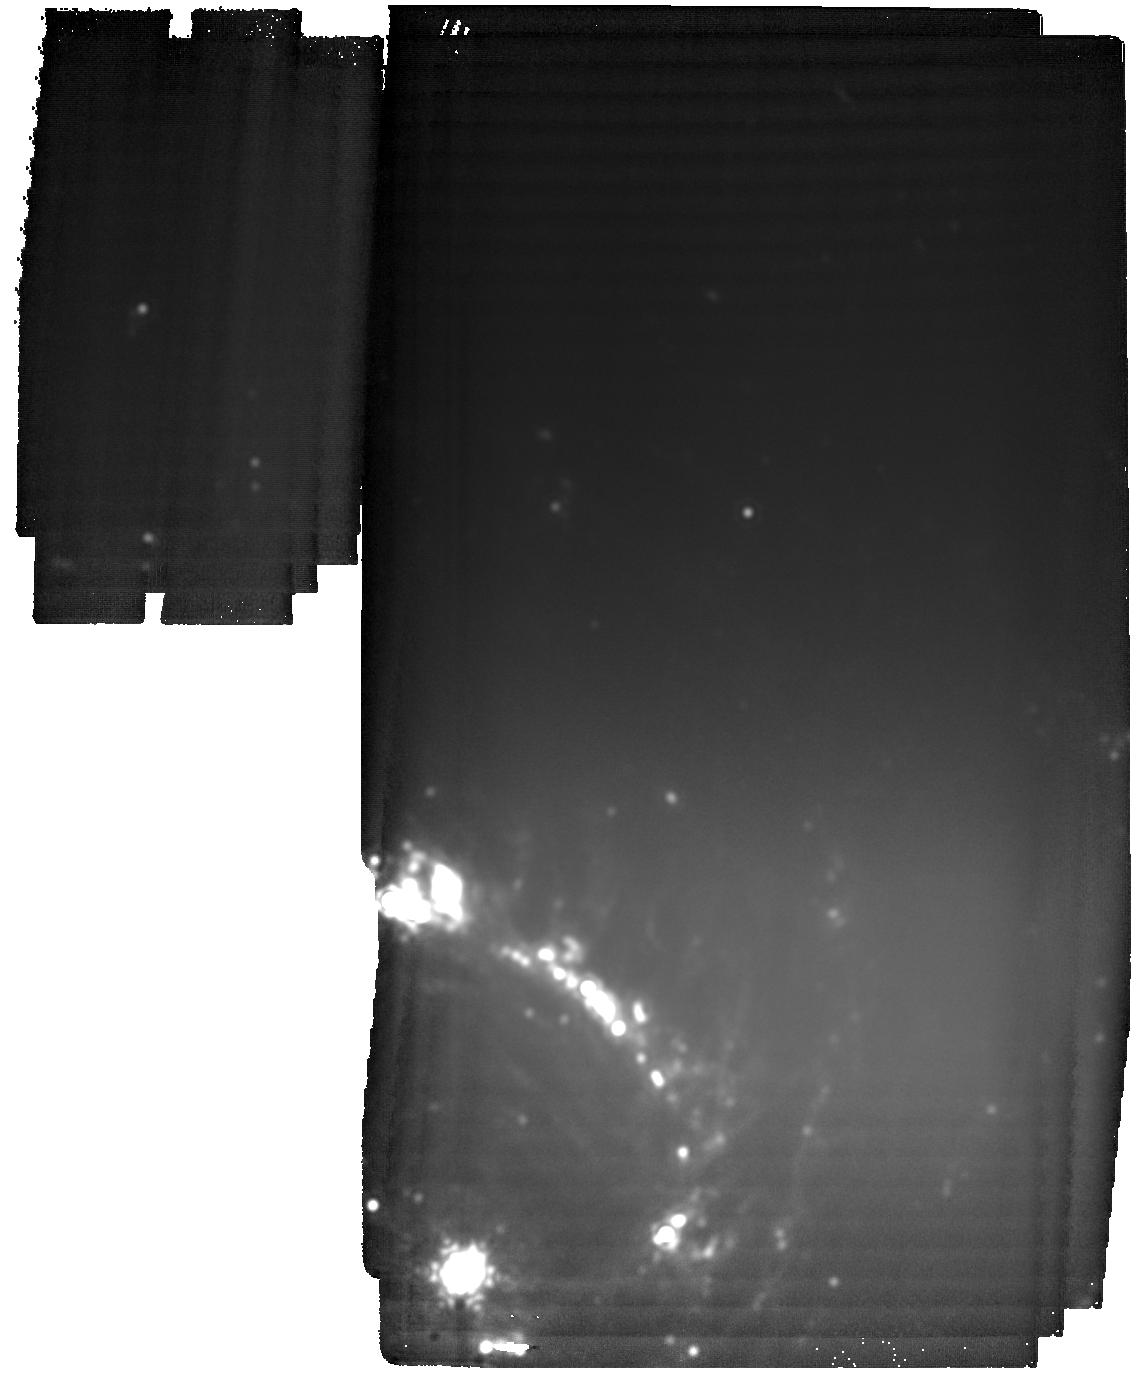
Target: SN2021aefx. Instrument: MIRI. Filter: F2550W. Exposure: 3.4 h. Observation ID: jw06023-o005_t001_miri_f2550w

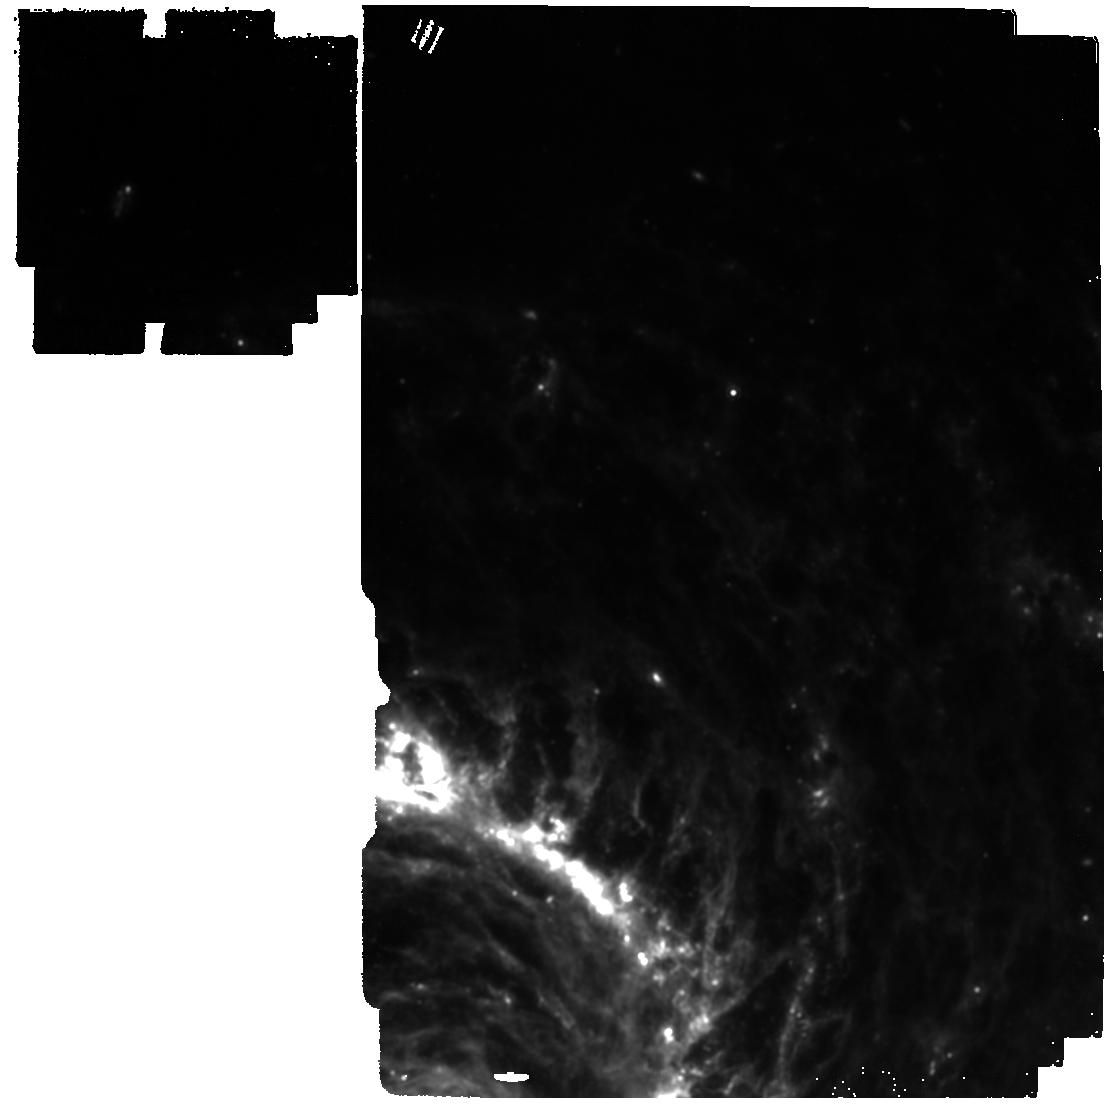
Target: SN2021aefx. Instrument: MIRI. Filter: F1280W. Exposure: 47 min. Observation ID: jw06023-o005_t001_miri_f1280w

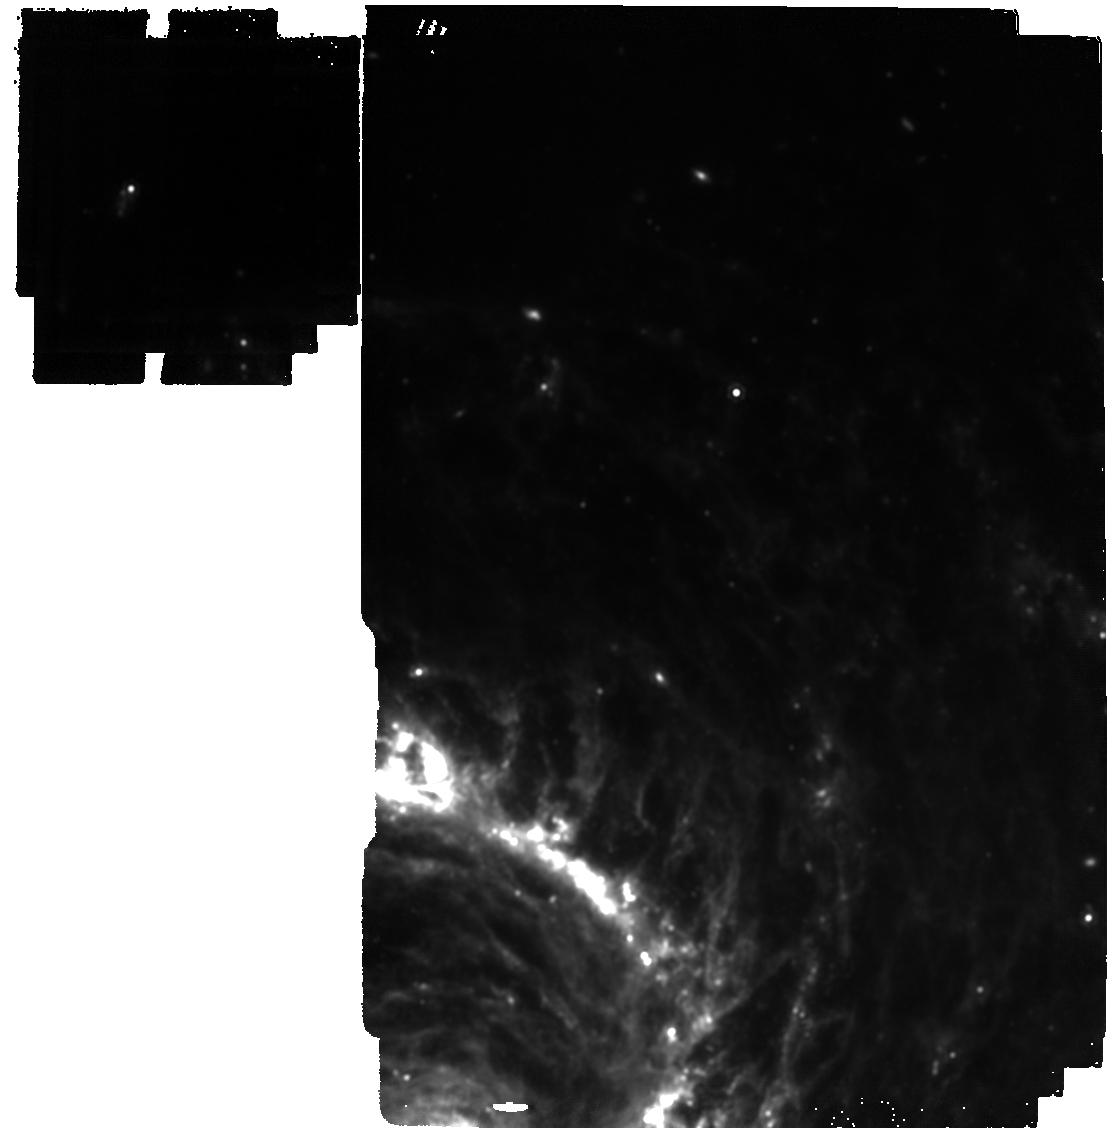
Target: SN2021aefx. Instrument: MIRI. Filter: F1500W. Exposure: 1.3 h. Observation ID: jw06023-o005_t001_miri_f1500w

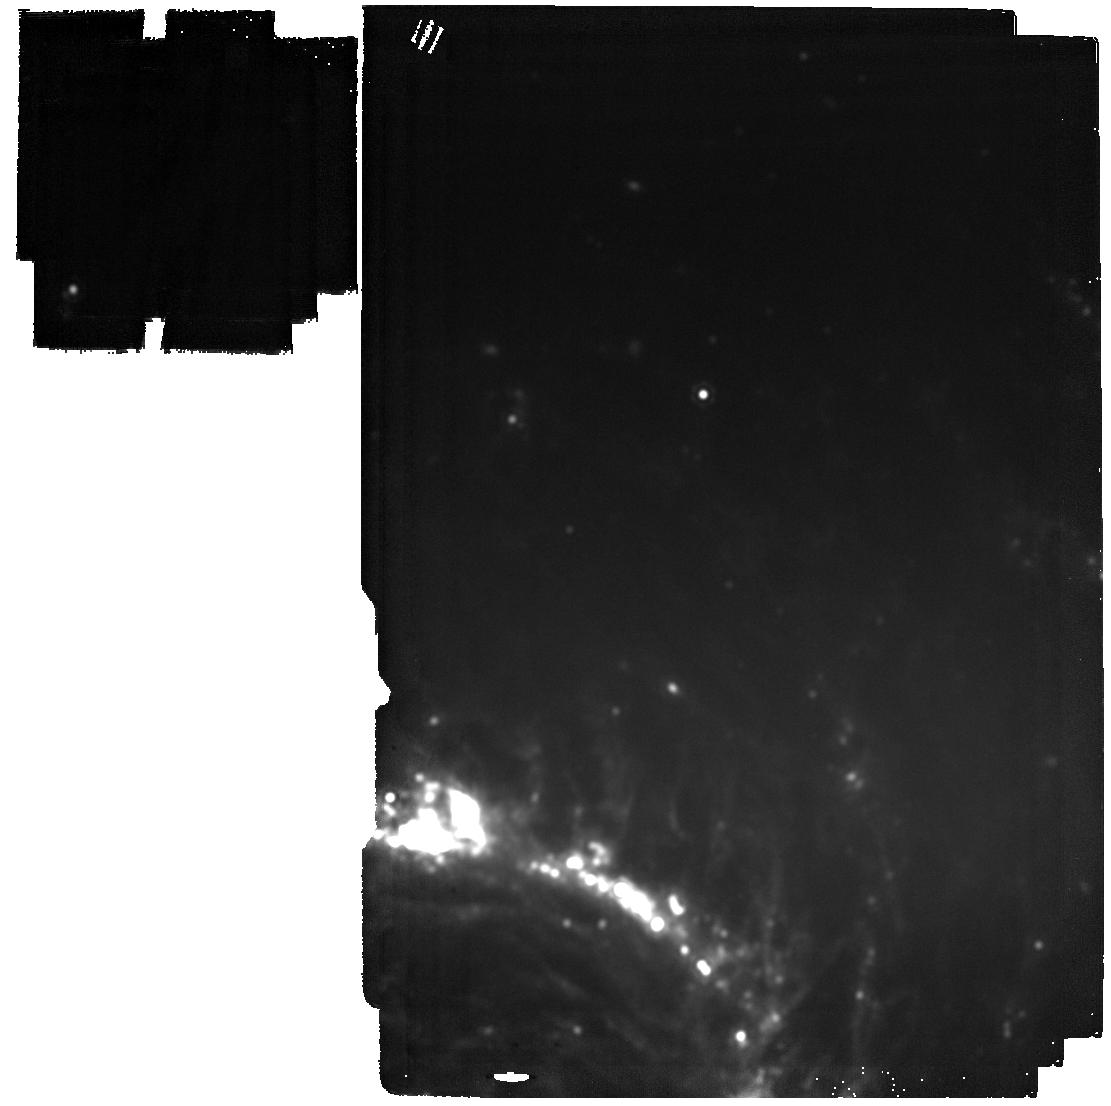
Target: SN2021aefx. Instrument: MIRI. Filter: F2100W. Exposure: 15 min. Observation ID: jw06023-o001_t001_miri_f2100w

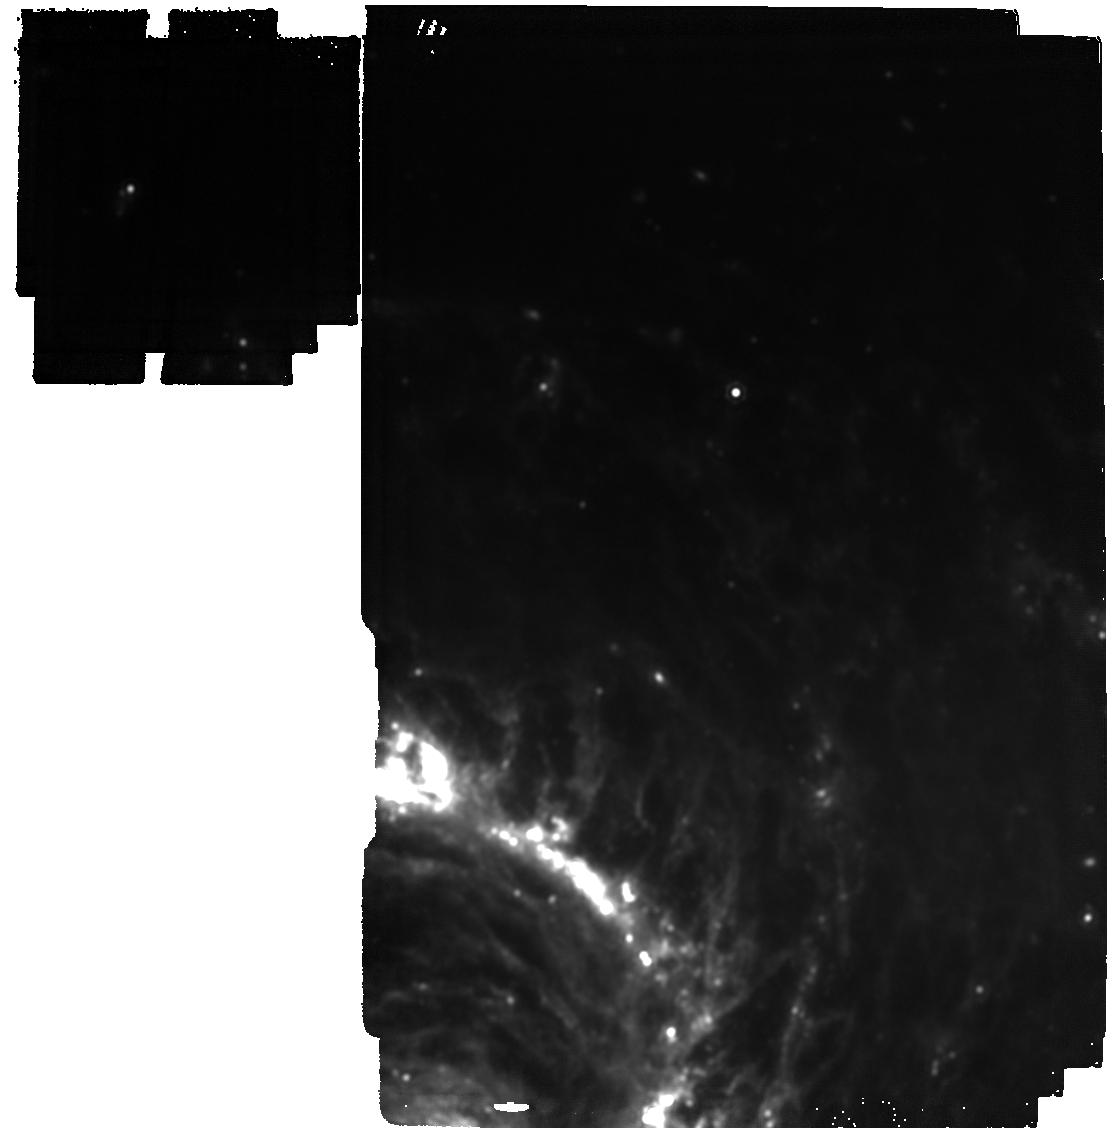
Target: SN2021aefx. Instrument: MIRI. Filter: F1800W. Exposure: 57 min. Observation ID: jw06023-o005_t001_miri_f1800w

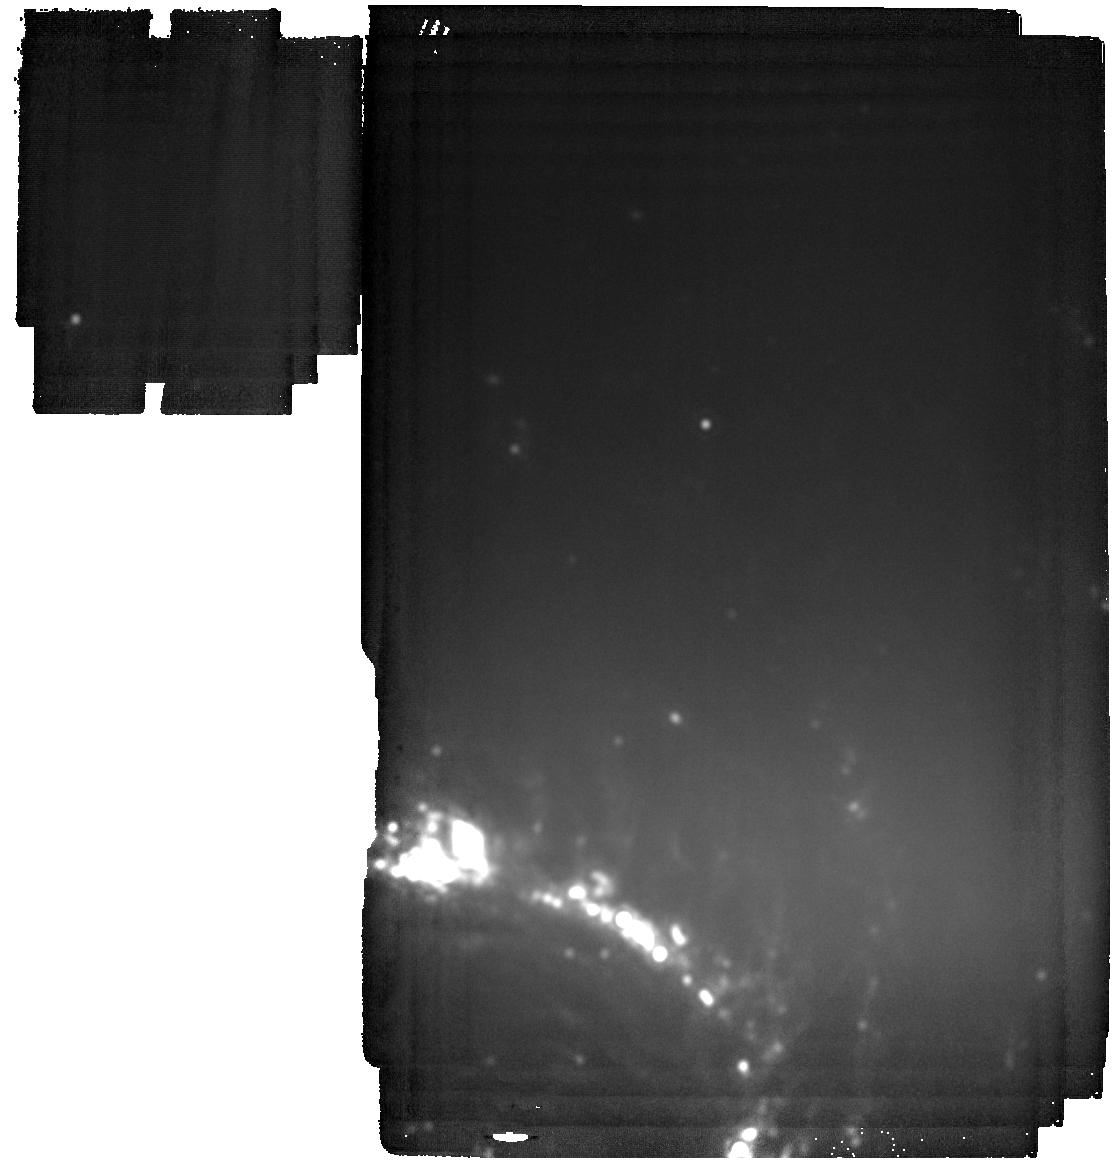
Target: SN2021aefx. Instrument: MIRI. Filter: F2550W. Exposure: 44 min. Observation ID: jw06023-o001_t001_miri_f2550w

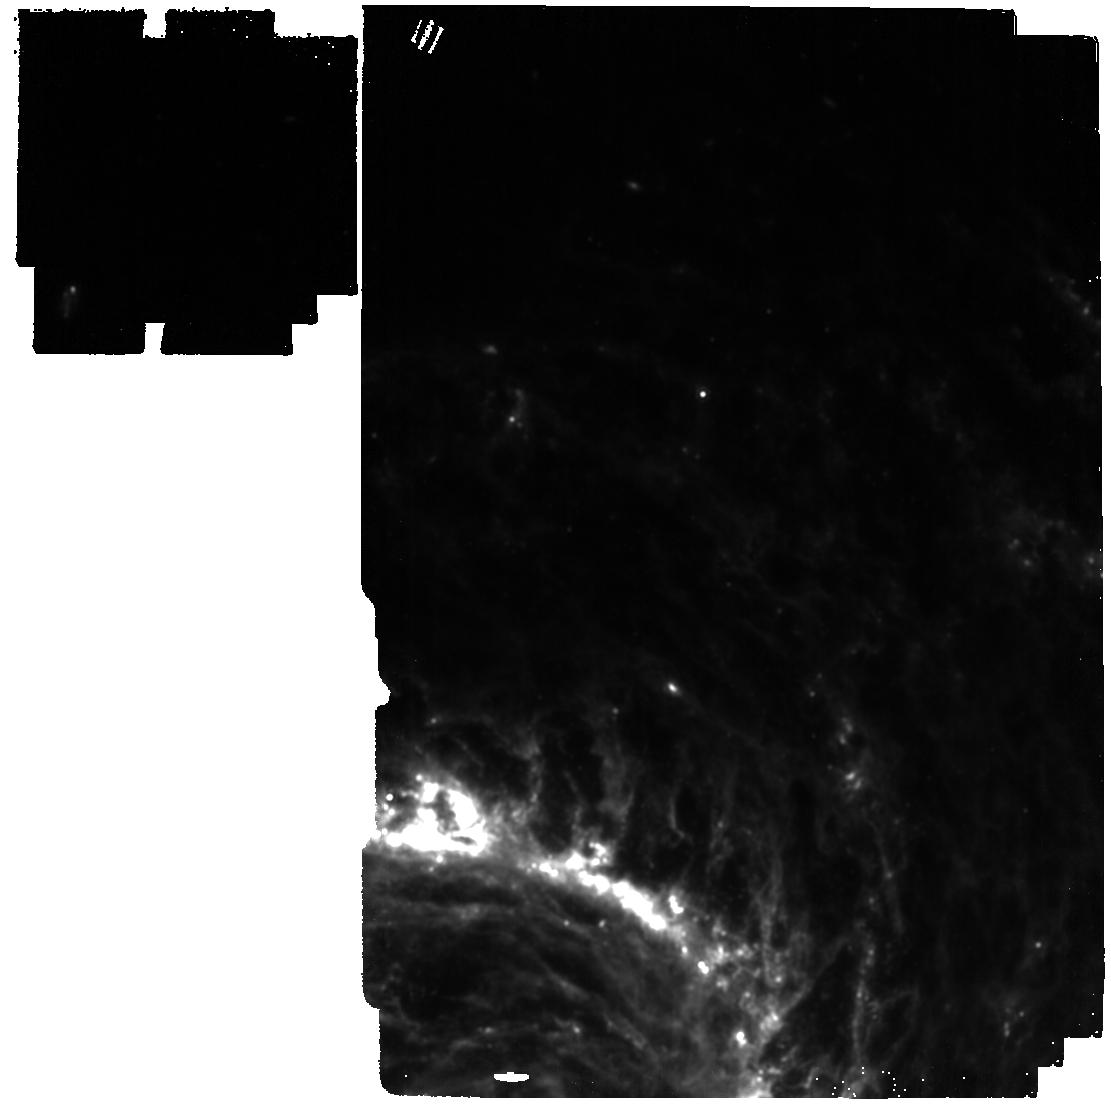
Target: SN2021aefx. Instrument: MIRI. Filter: F1280W. Exposure: 15 min. Observation ID: jw06023-o001_t001_miri_f1280w

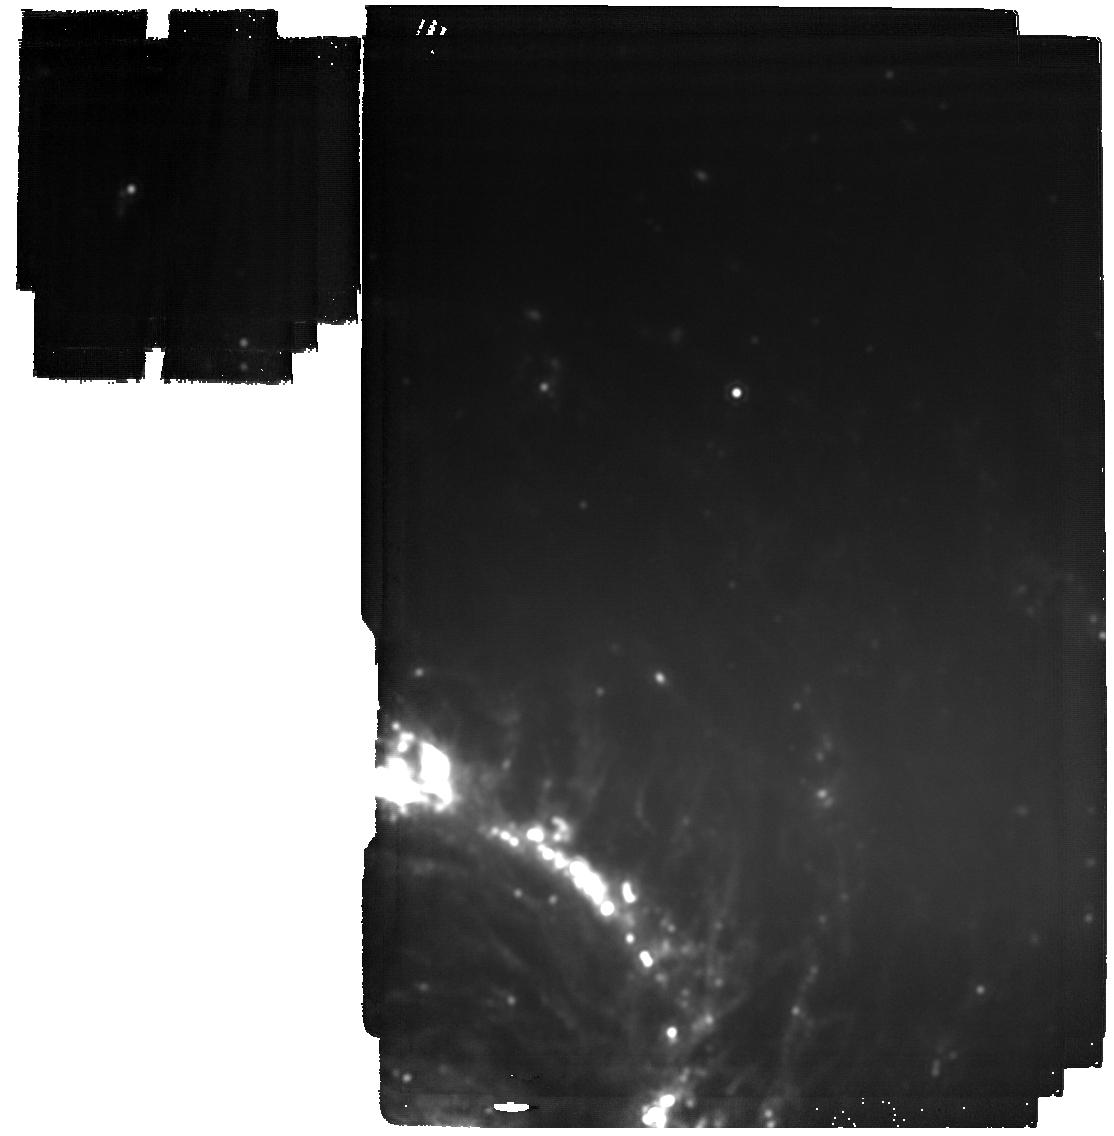
Target: SN2021aefx. Instrument: MIRI. Filter: F2100W. Exposure: 57 min. Observation ID: jw06023-o005_t001_miri_f2100w

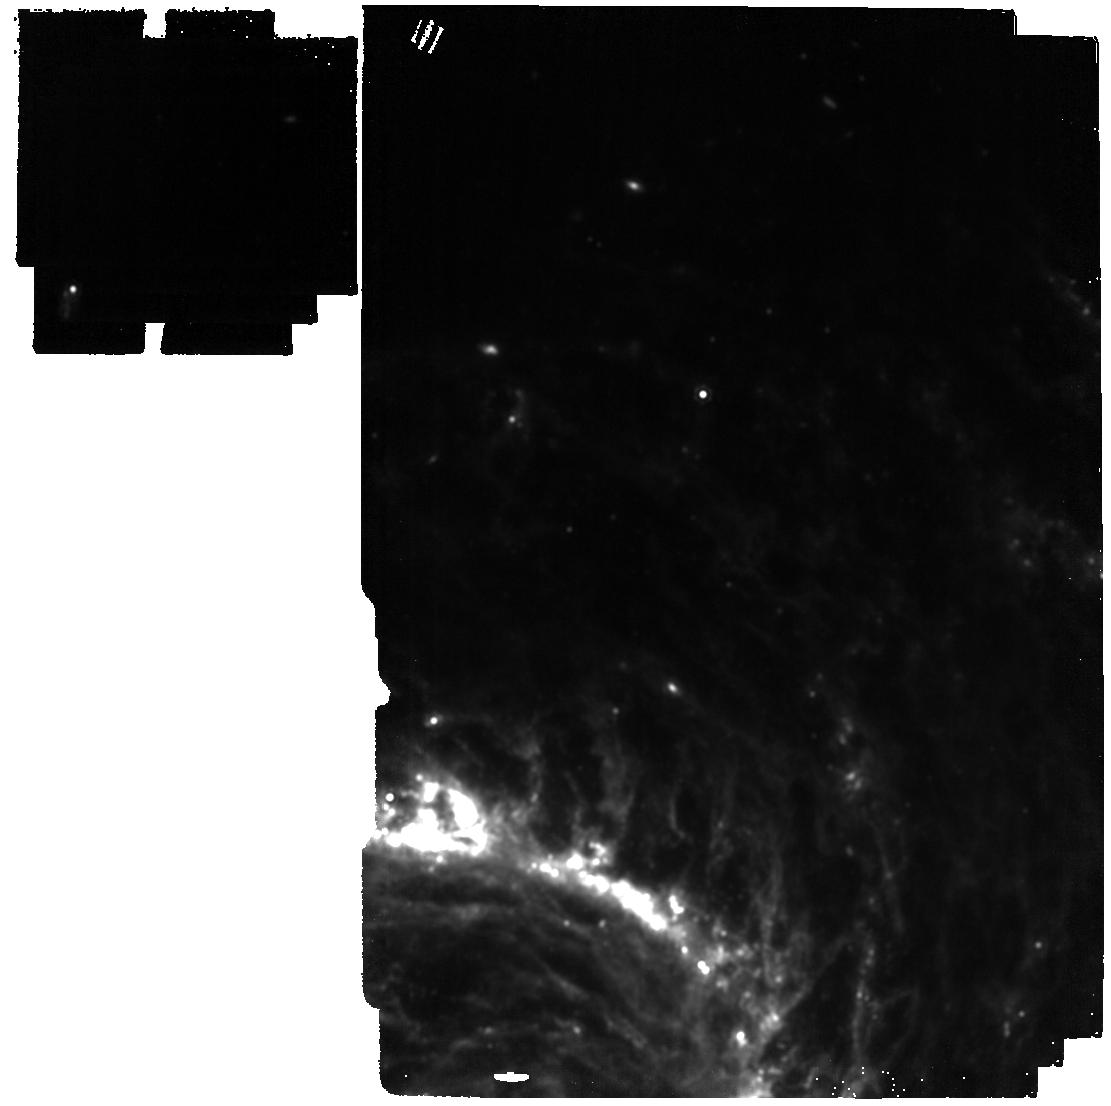
Target: SN2021aefx. Instrument: MIRI. Filter: F1500W. Exposure: 15 min. Observation ID: jw06023-o001_t001_miri_f1500w

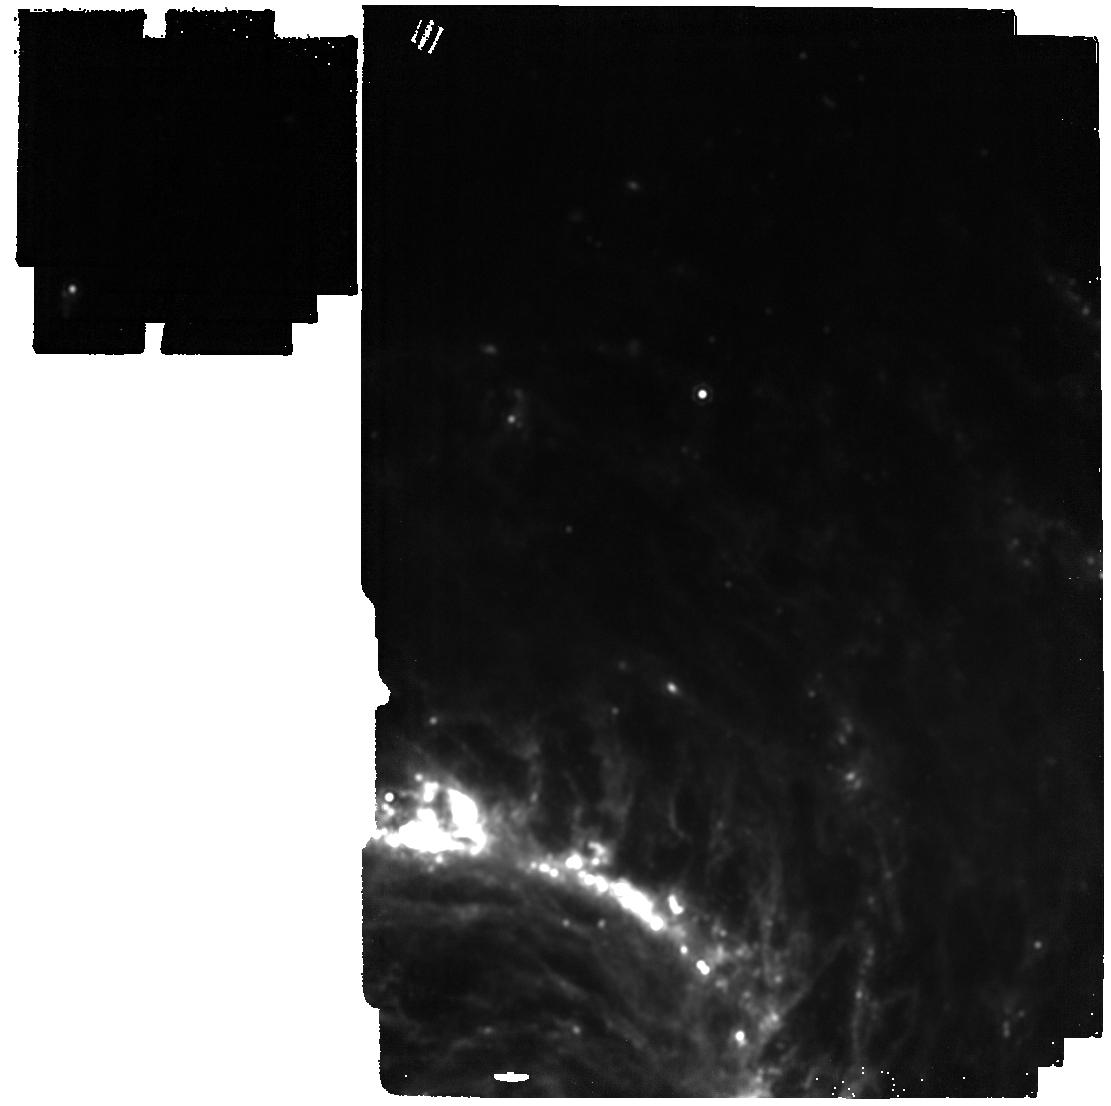
Target: SN2021aefx. Instrument: MIRI. Filter: F1800W. Exposure: 15 min. Observation ID: jw06023-o001_t001_miri_f1800w

The Full Picture: Determining the Ultra-Late Time MIR Flux Redistribution in SN 2021aefx (PI: DerKacy, James M)

Type Ia supernovae (SNe Ia) are the explosive, thermonuclear deaths of white dwarf stars in multi-star systems. Despite decades of intensive study, the true nature of their progenitors and the physical mechanism by which they explode are highly debated. SNe Ia provide crucial insights into other areas of astronomy, including: understanding sources of systematic errors in the use of SNe Ia as cosmological probes, the final phases of stellar evolution, and the origin and distribution of heavy elements. Enabled by the sensitivity of JWST, ultra-late MIR imaging with MIRI is key to addressing longstanding questions about flux redistribution to the MIR (estimated to be up to 80% of the total flux) and the bolometric luminosities of SN Ia at ultra-late times. We request 14.01 hours of MIRI imaging of SN 2021aefx at 1000 and 1150 days after maximum light to complete a legacy data-set which includes approved contemporaneous HST imaging and JWST NIRSpec and MIRI/LRS spectroscopy. The combined observations will obtain the first ever ultra-late time SED of a SN Ia from 0.4-28 um, enabling full use of accurate bolometric light curves. These data will: (1) reveal the amount of flux redistributed to the IR at late-times in SNe Ia and its time-dependence; (2) determine the masses and isotopic ratios of radioactive electron capture elements including 57Co and 55Fe; and (3) constrain the strength and evolution of the magnetic field in the SN. This ground-breaking data will provide the foundation upon which future studies of late-time SN Ia light curves are built. It will enormously enhance our understanding of heavy element production and the reliability of SNe Ia as distance indicators.